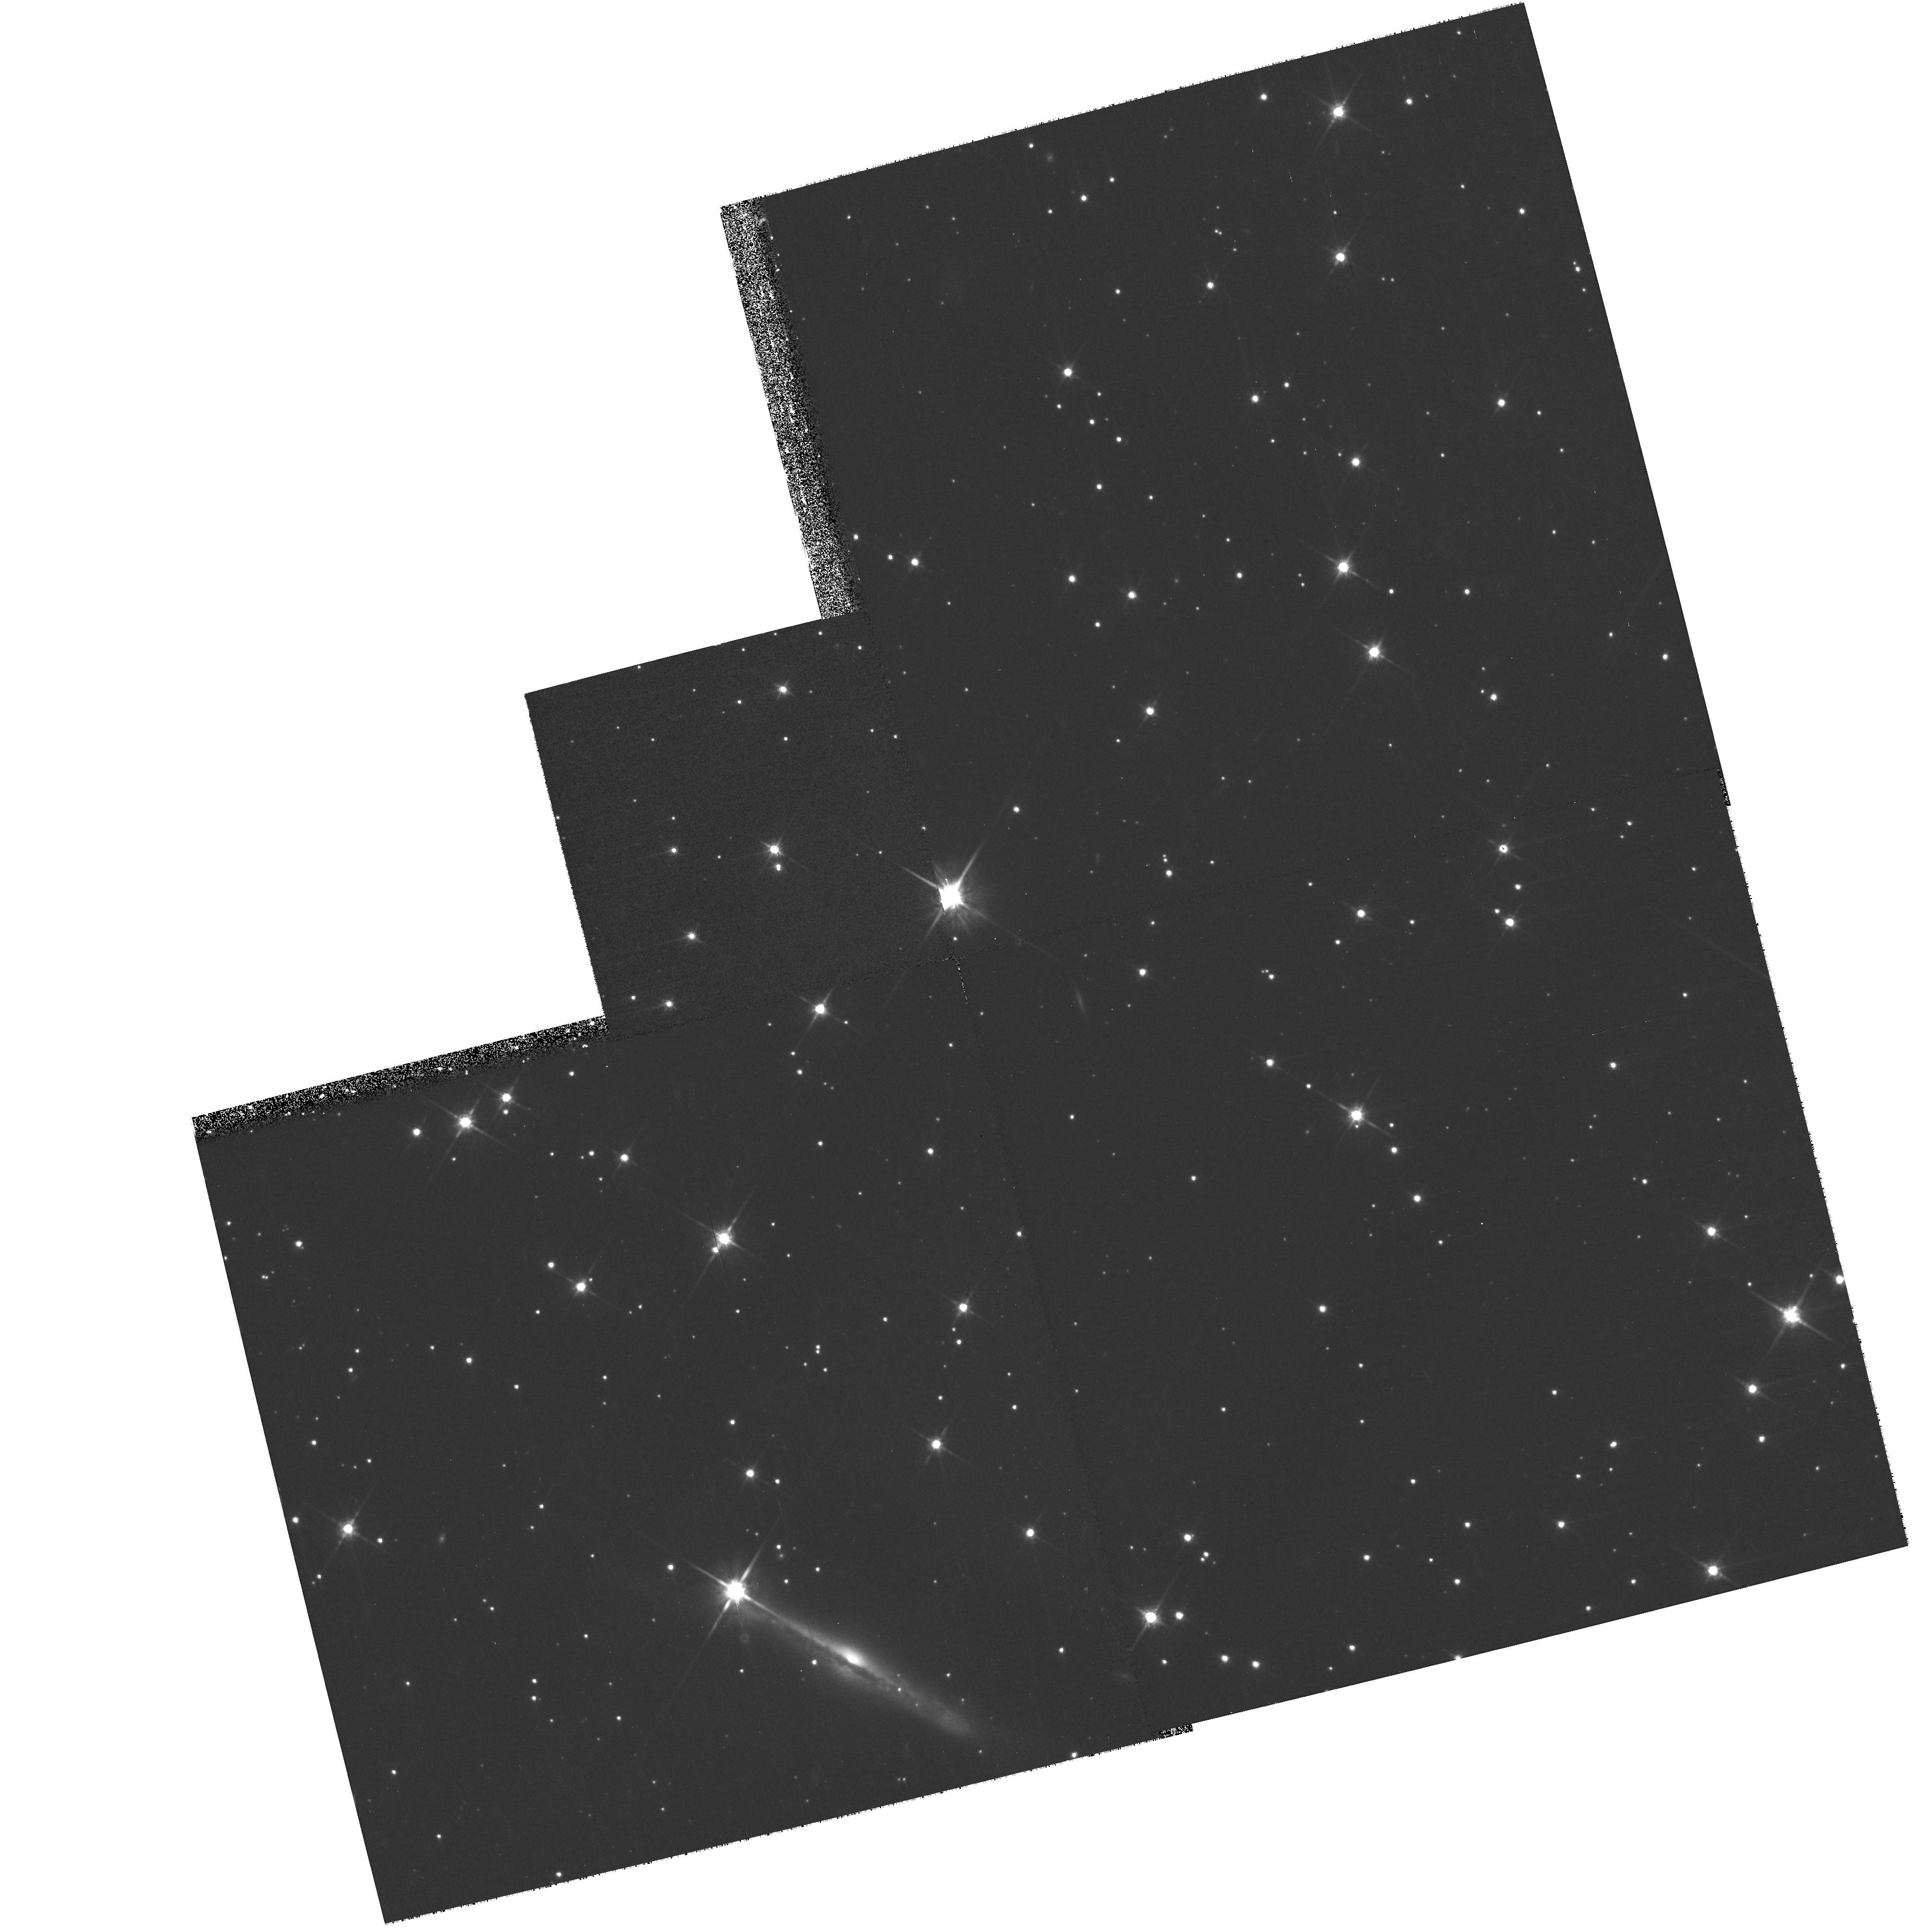
Target: 1E1207-5209
Instrument: WFPC2/PC
Filter: F814W
Exposure: 33 min
Observation ID: hst_10791_01_wfpc2_pc_f814w_u9nu01

(PI: DELUCA)

1E 1207.4-5209 is one of the most puzzling X-ray compact sources in the Galaxy. Long known to be a radio-quiet Neutron Star (NS) embedded in a young (~7000 y) supernova remnant, it displays a unique phenomenology, including multiple cyclotron absorption features in its thermal X-ray spectrum, as well as a possible non-monotonous evolution of its 424 ms rotational period. A candidate optical counterpart (I~23.4) with very red colours (not consistent with the expected emission of a NS, but rather with a low-mass stellar companion, or a fossil disk) was singled out with HST/ACS in 2003, at the margin of the Chandra error box. In order to test the reality of such an association, we propose to take advantage of the high space velocities characteristics of NSs to search for the expected displacement (~150 mas in the NE direction) of the candidate counterpart over a 3 years time span. One orbit observation, either unveiling the displacement or ruling it out, will settle the problem of the optical identification of 1E1207.4-5209. We stress that a null result would also be important for the understanding of this source.